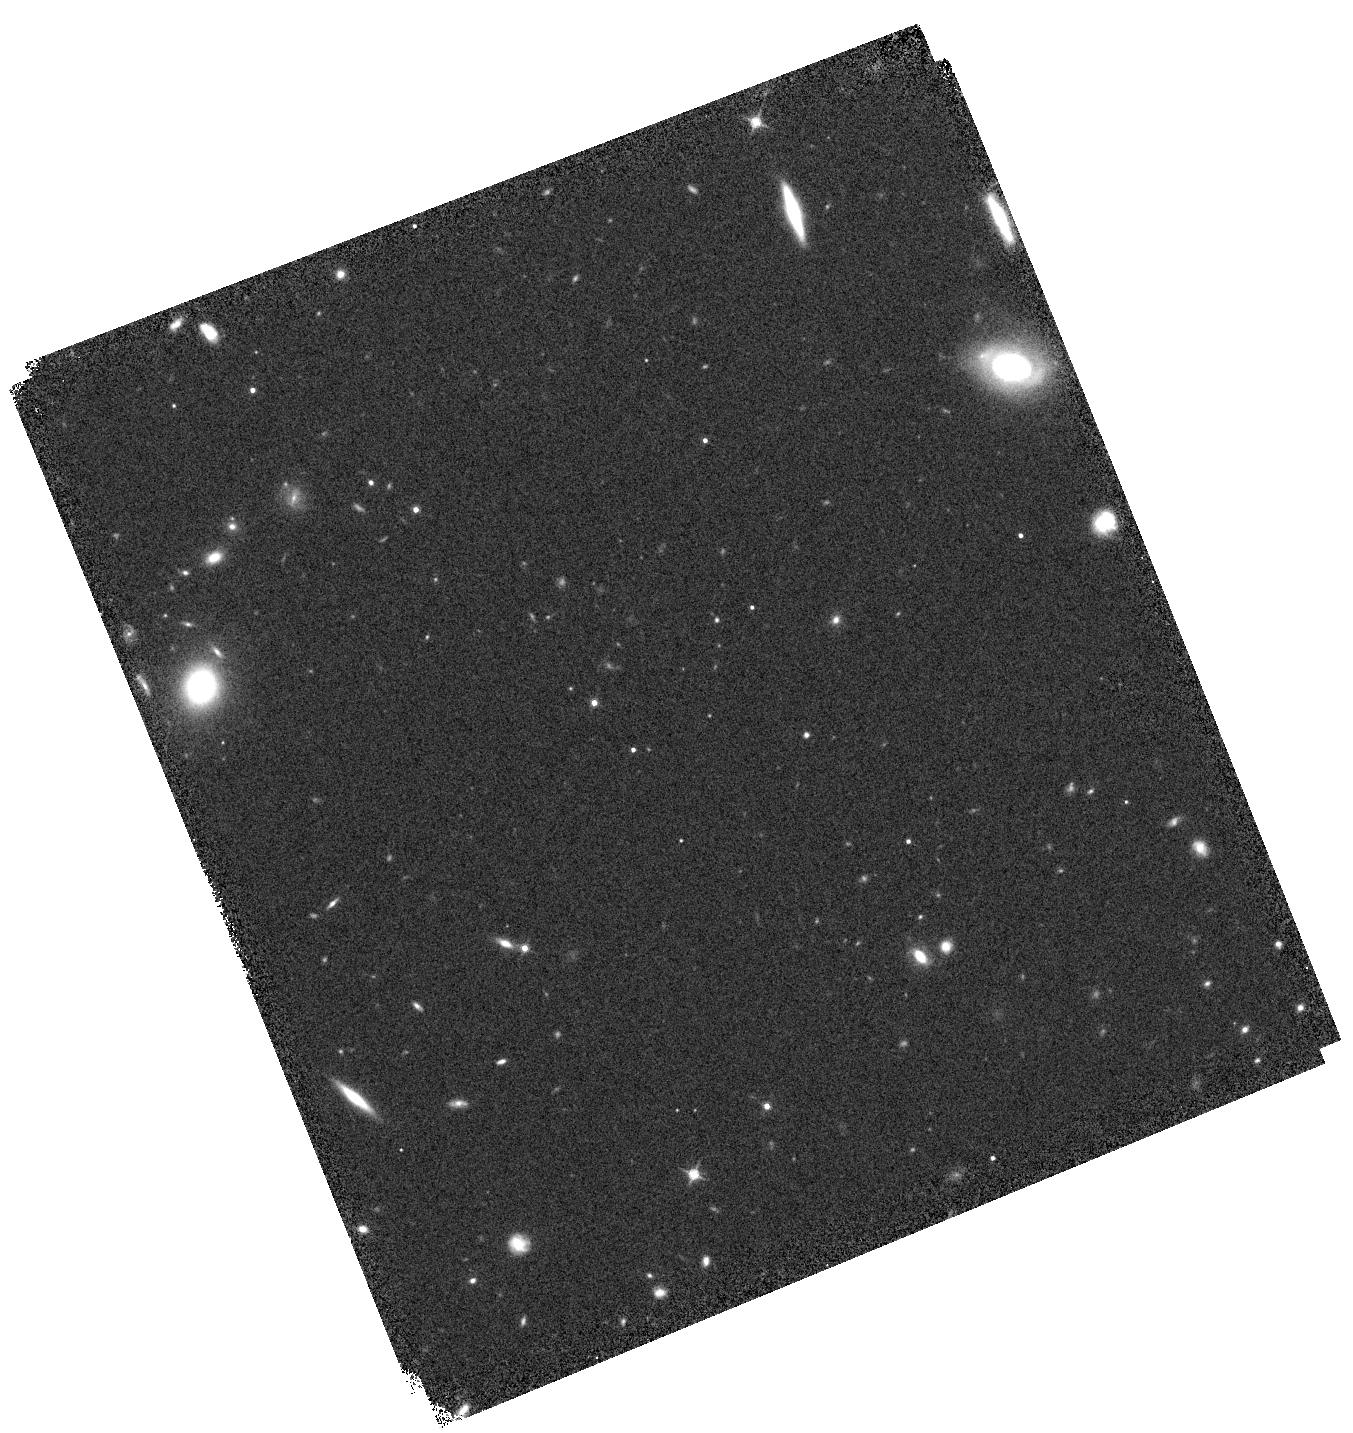
Target: WISE1542+22. Instrument: WFC3/IR. Filter: F140W. Exposure: 5 min. Observation ID: hst_12330_09_wfc3_ir_f140w_ibl409

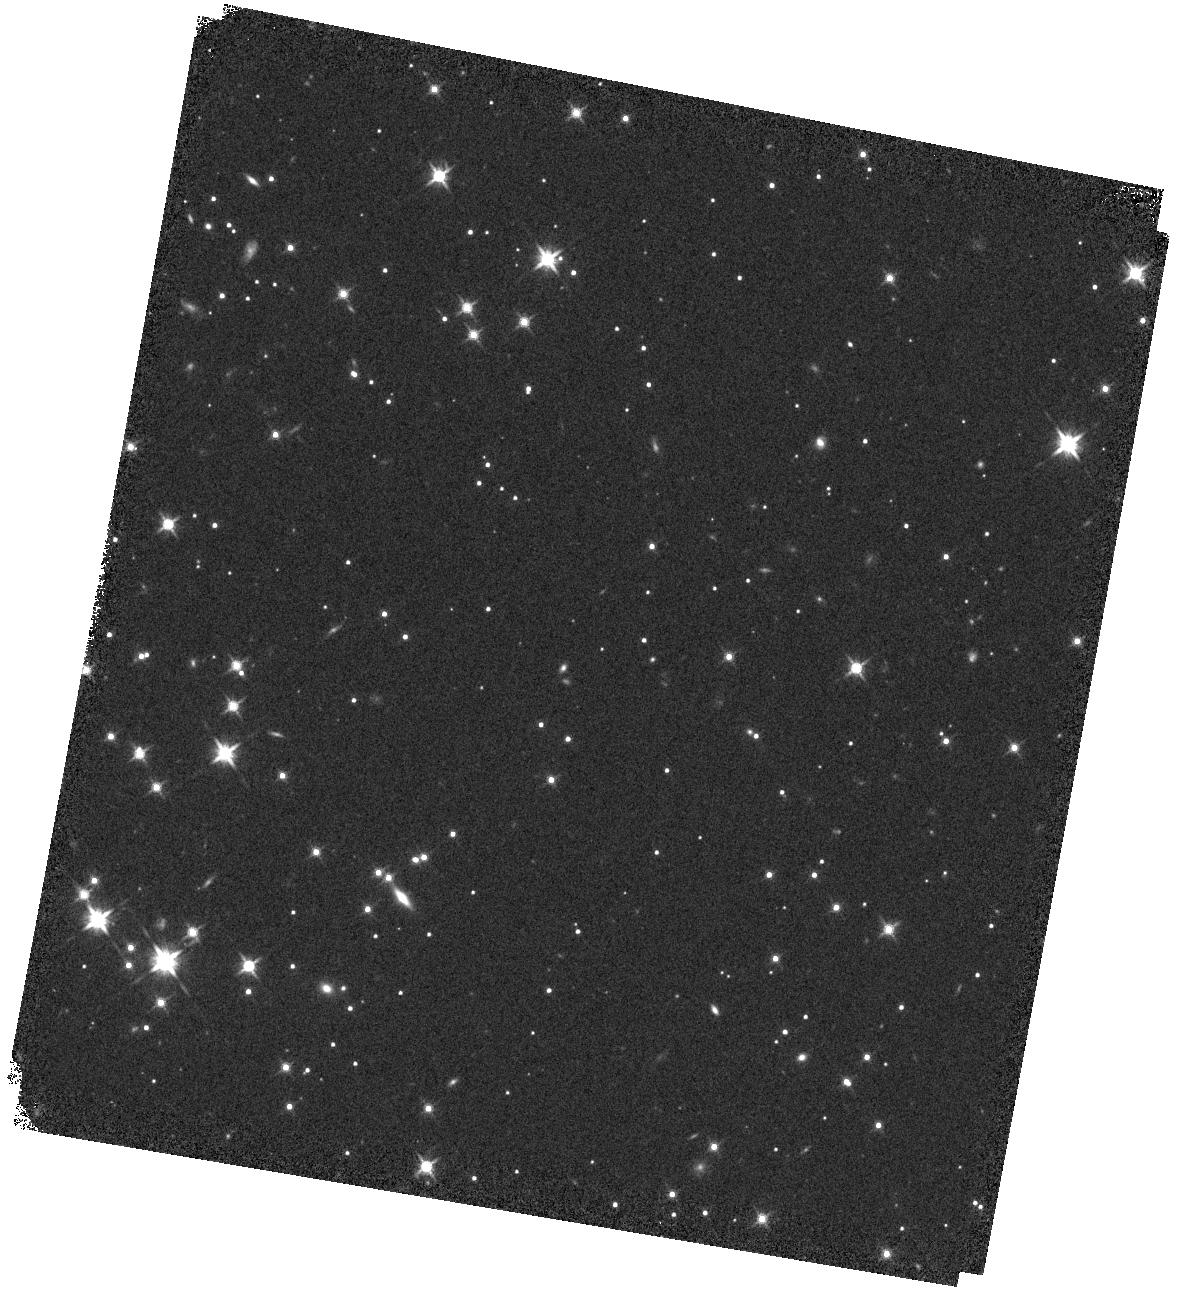
Target: WISE1828+26. Instrument: WFC3/IR. Filter: F140W. Exposure: 5 min. Observation ID: hst_12330_02_wfc3_ir_f140w_ibl402

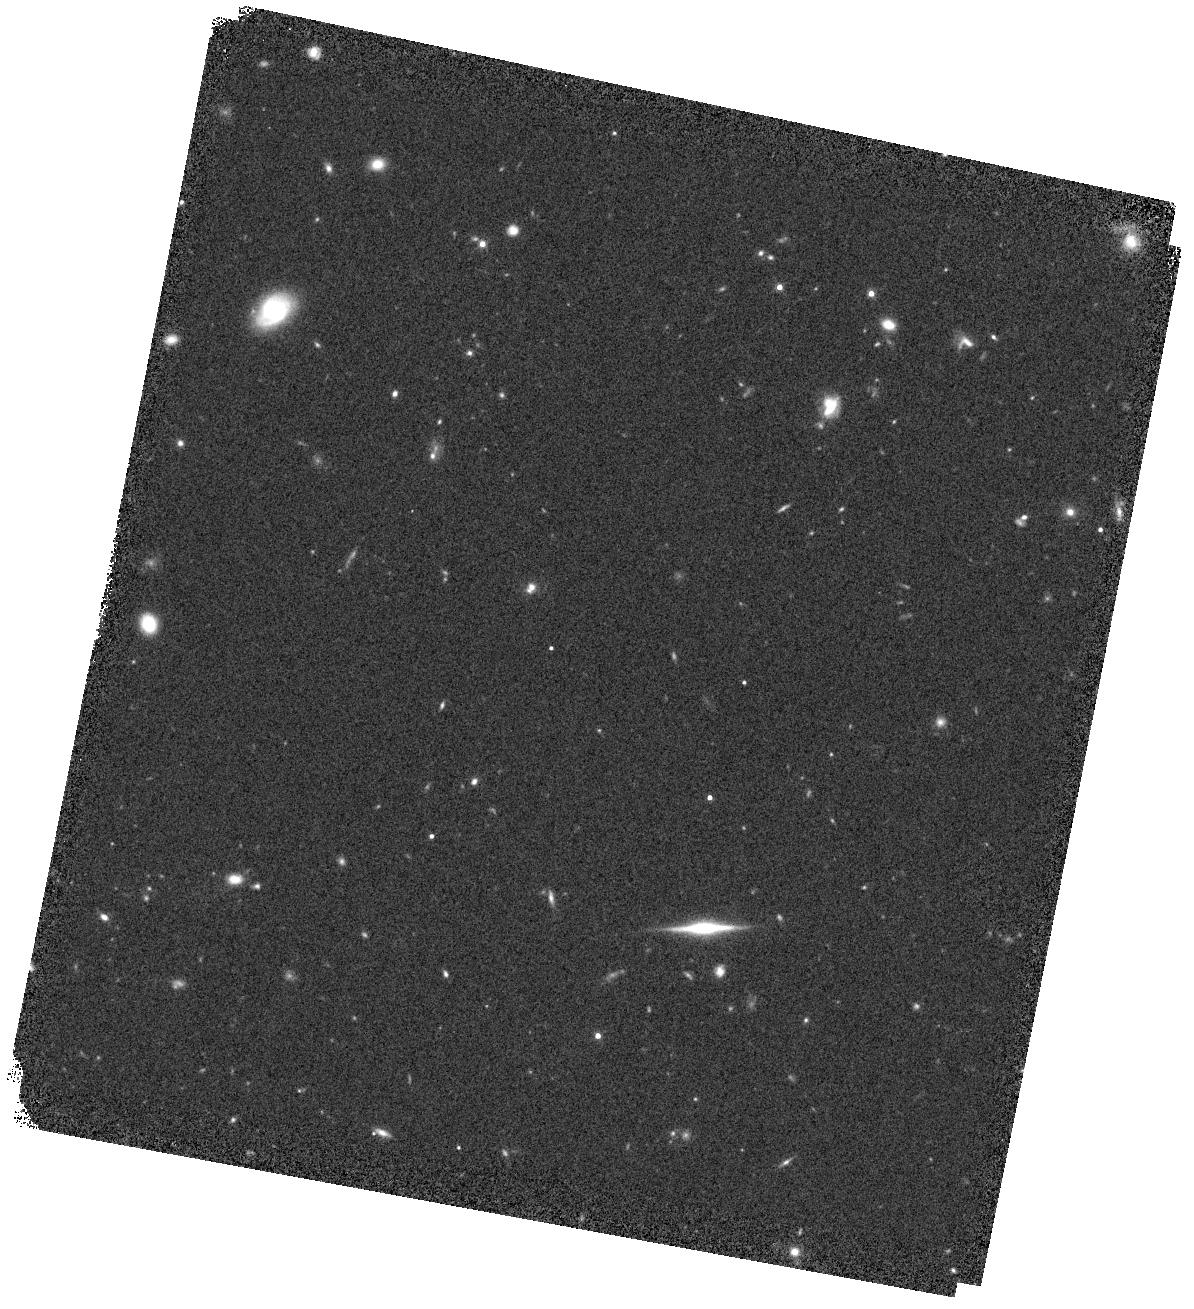
Target: WISE1405+55. Instrument: WFC3/IR. Filter: F140W. Exposure: 7 min. Observation ID: hst_12330_01_wfc3_ir_f140w_ibl401

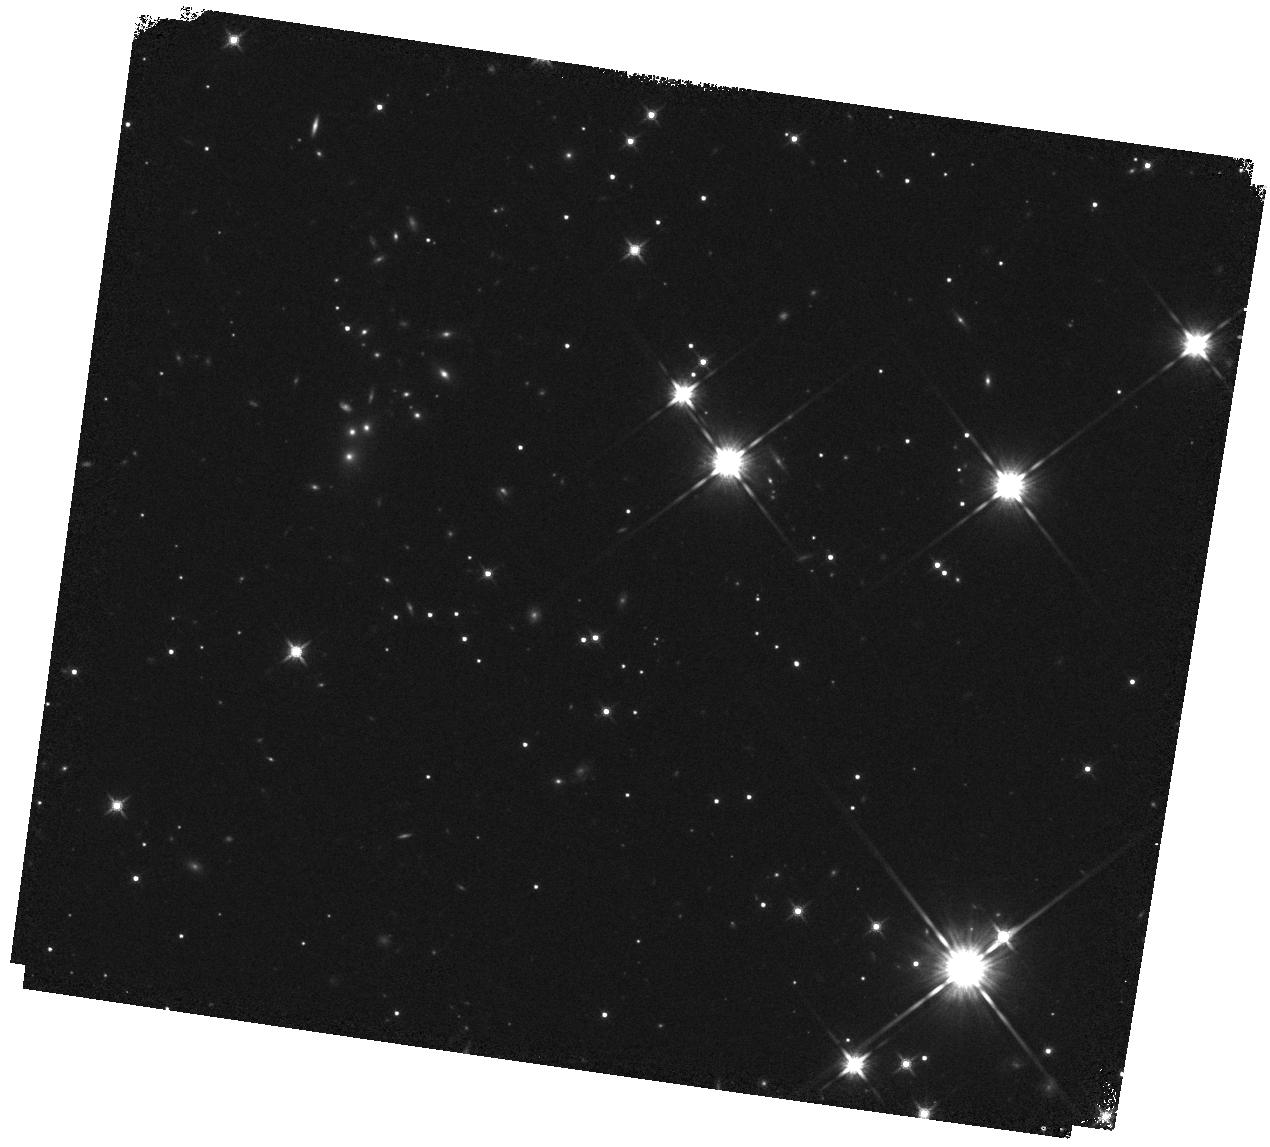
Target: WISE2056+14. Instrument: WFC3/IR. Filter: F140W. Exposure: 5 min. Observation ID: hst_12330_11_wfc3_ir_f140w_ibl411

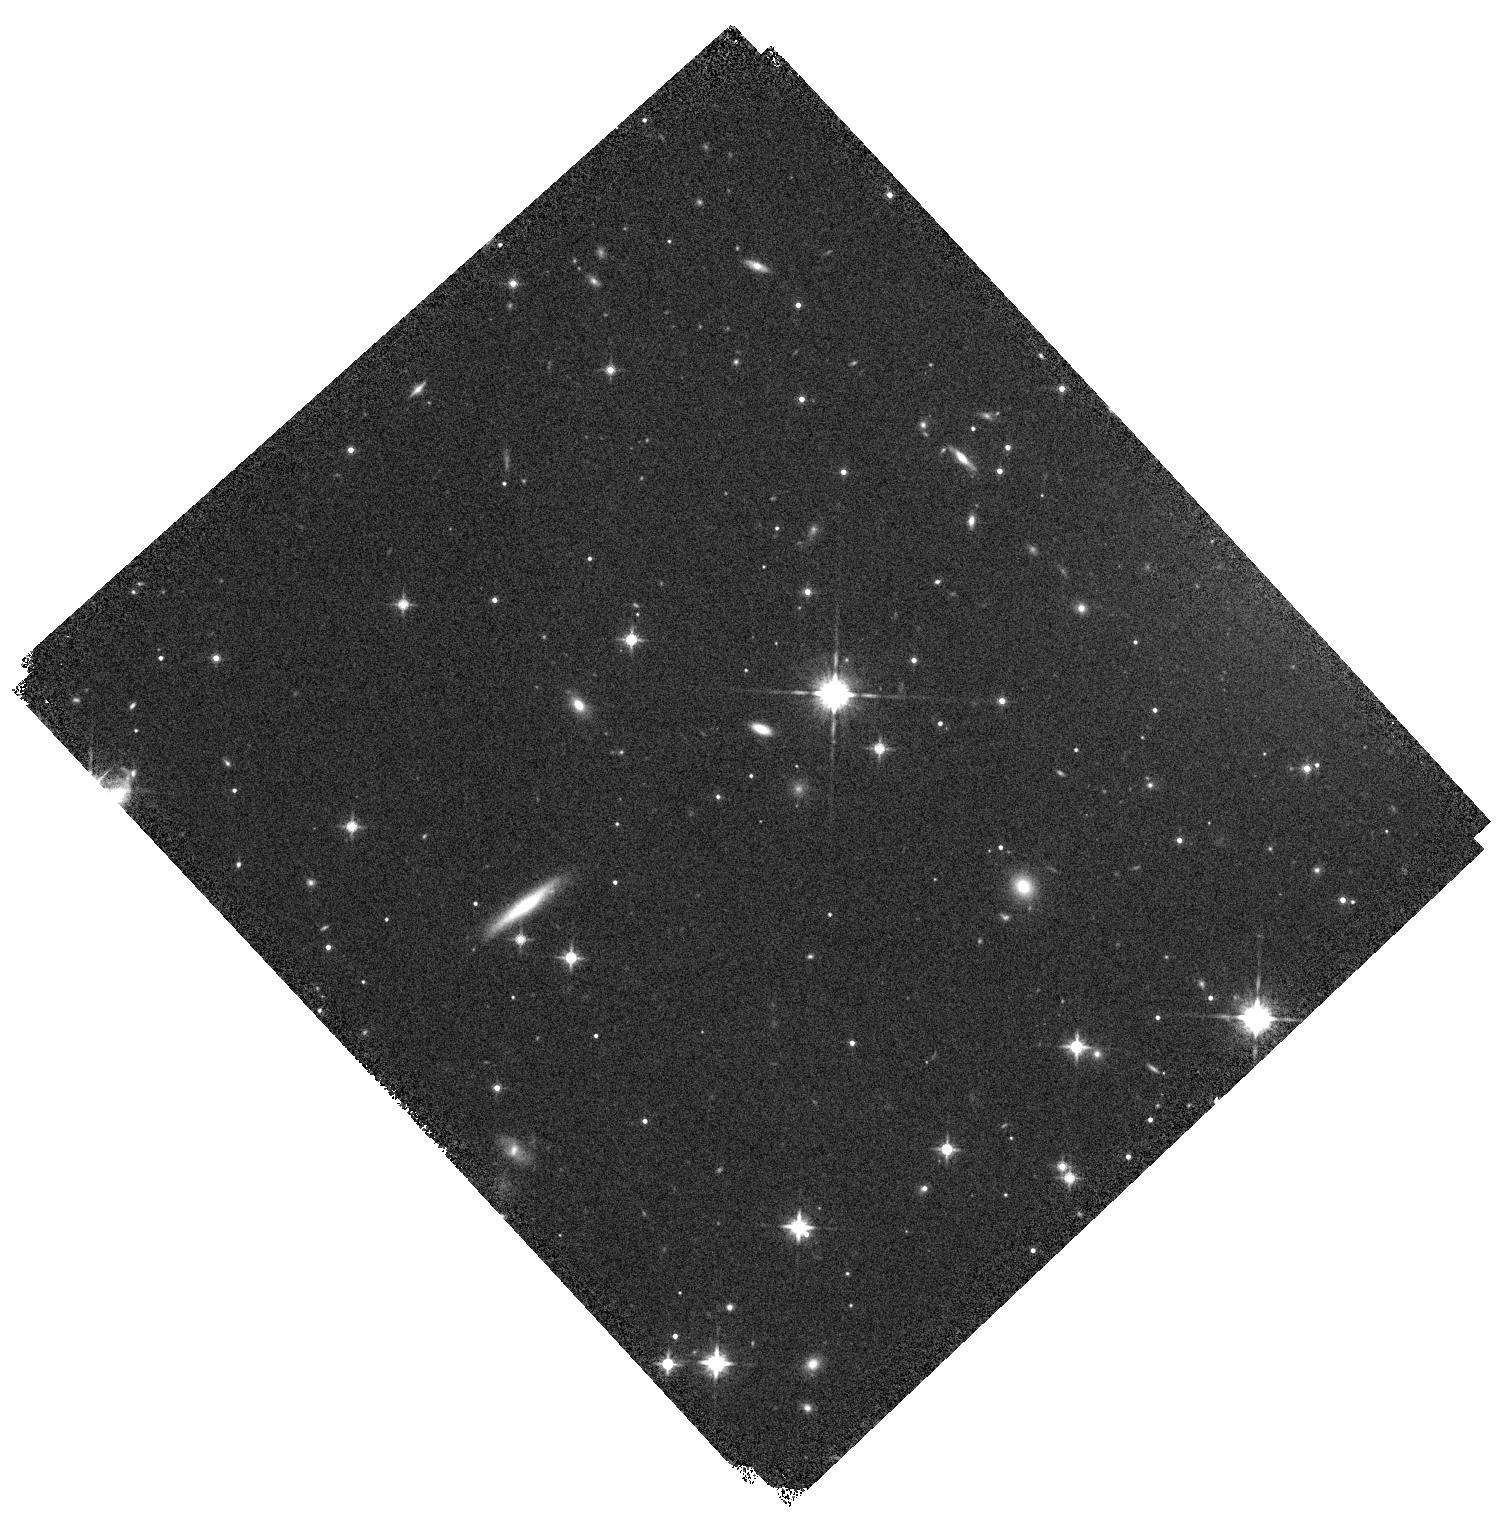
Target: WISE1754+32. Instrument: WFC3/IR. Filter: F140W. Exposure: 5 min. Observation ID: hst_12330_07_wfc3_ir_f140w_ibl407

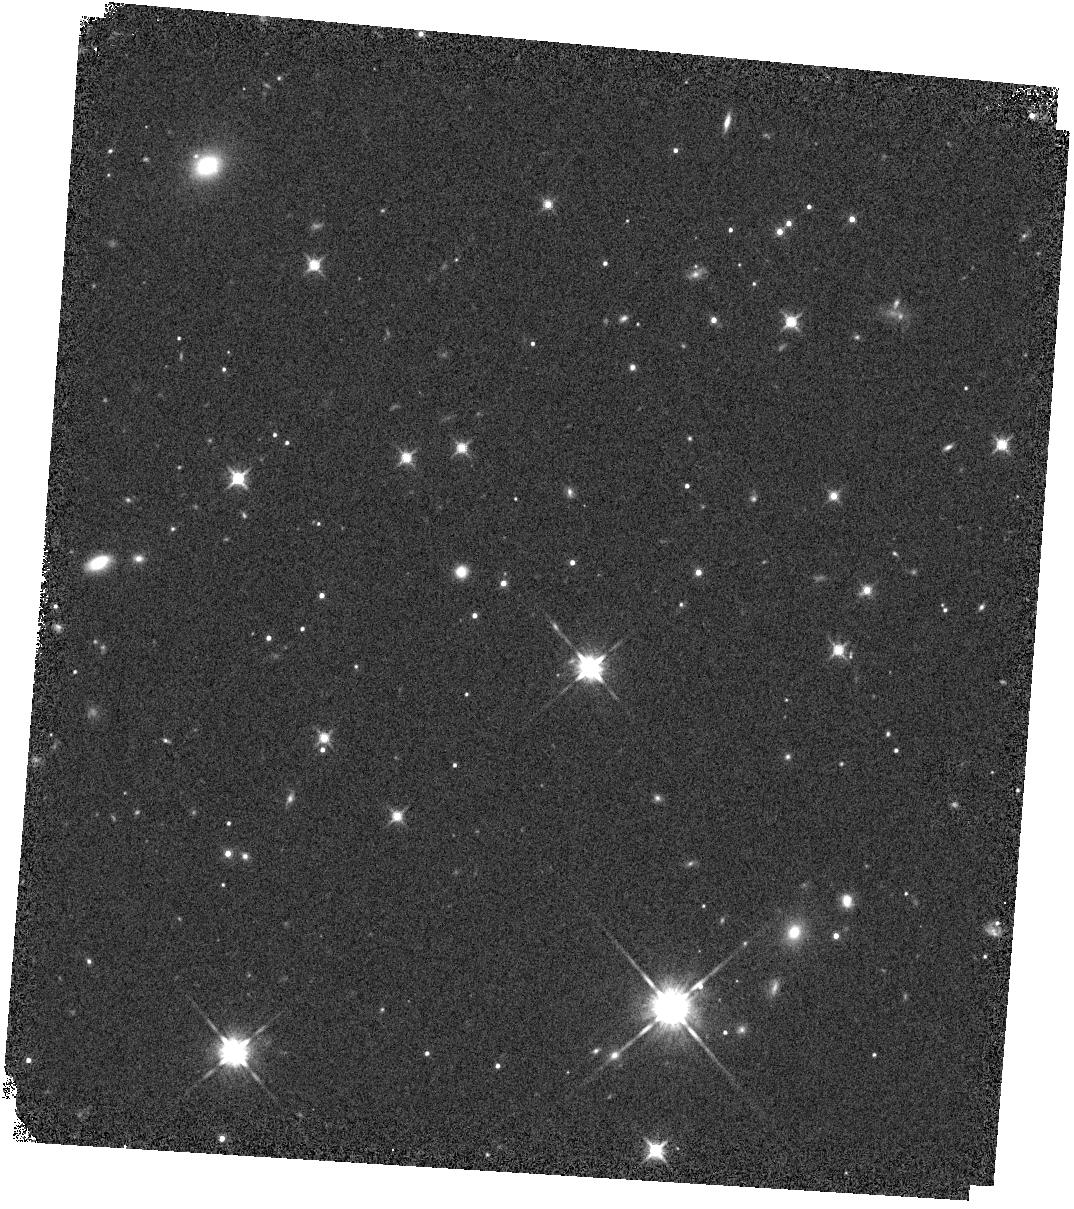
Target: WISE1738+27. Instrument: WFC3/IR. Filter: F140W. Exposure: 5 min. Observation ID: hst_12330_10_wfc3_ir_f140w_ibl410

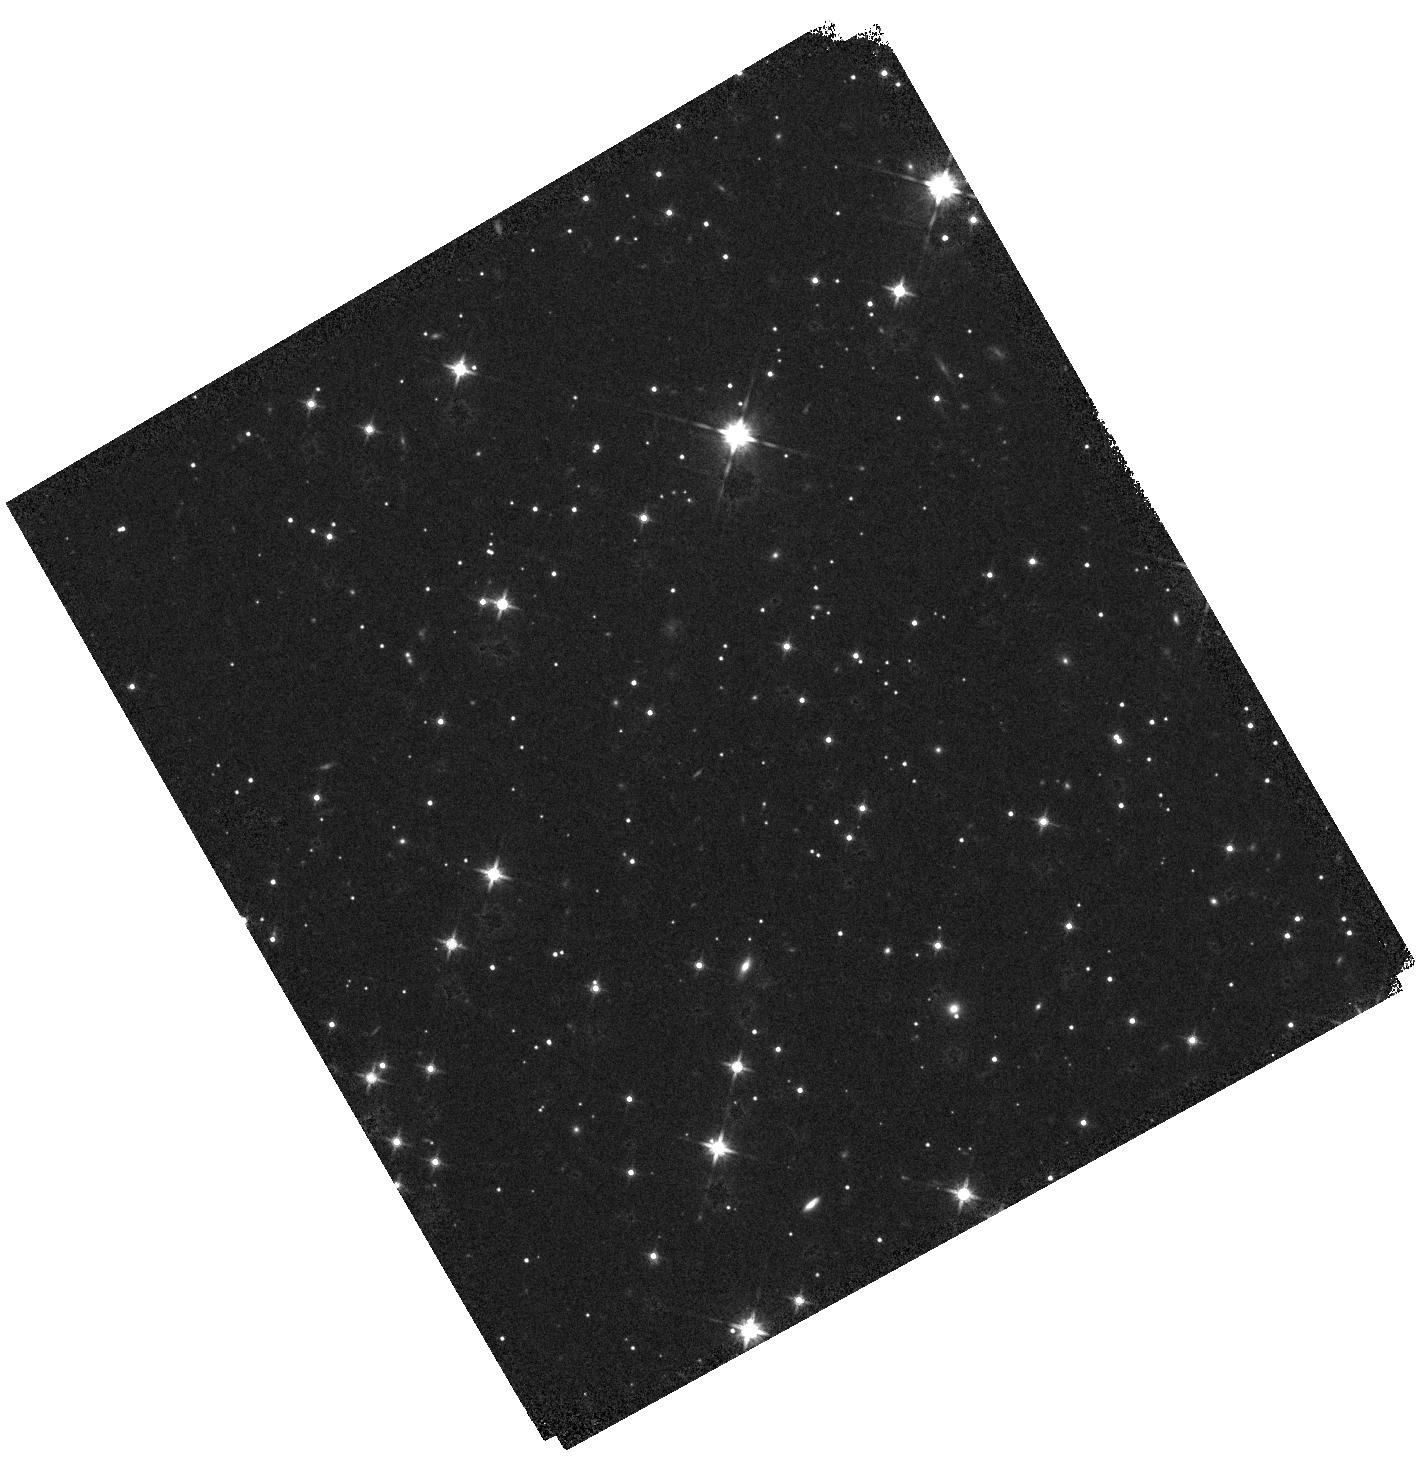
Target: WISE1208-48. Instrument: WFC3/IR. Filter: F140W. Exposure: 5 min. Observation ID: hst_12330_05_wfc3_ir_f140w_ibl405

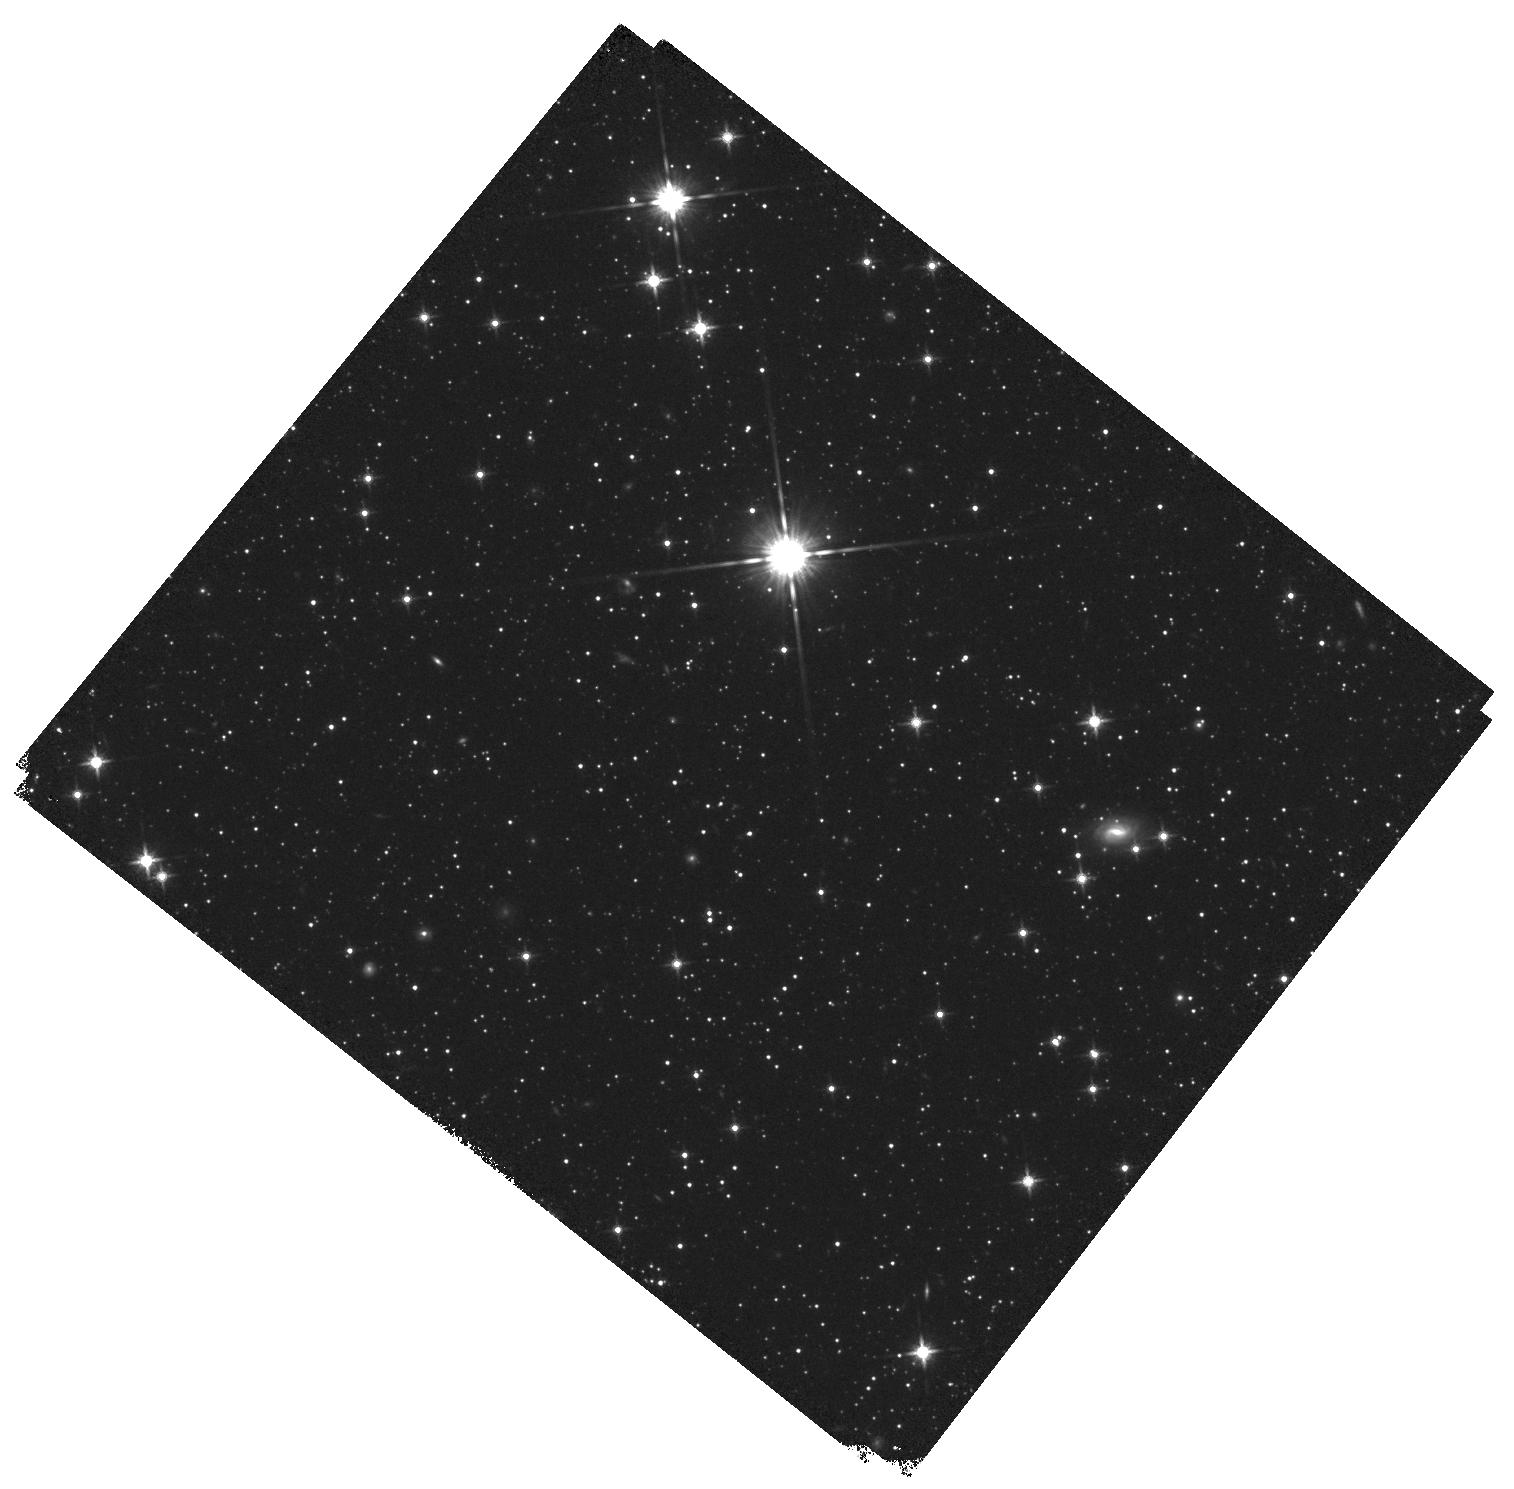
Target: WISE0535-75. Instrument: WFC3/IR. Filter: F140W. Exposure: 9 min. Observation ID: hst_12330_08_wfc3_ir_f140w_ibl408

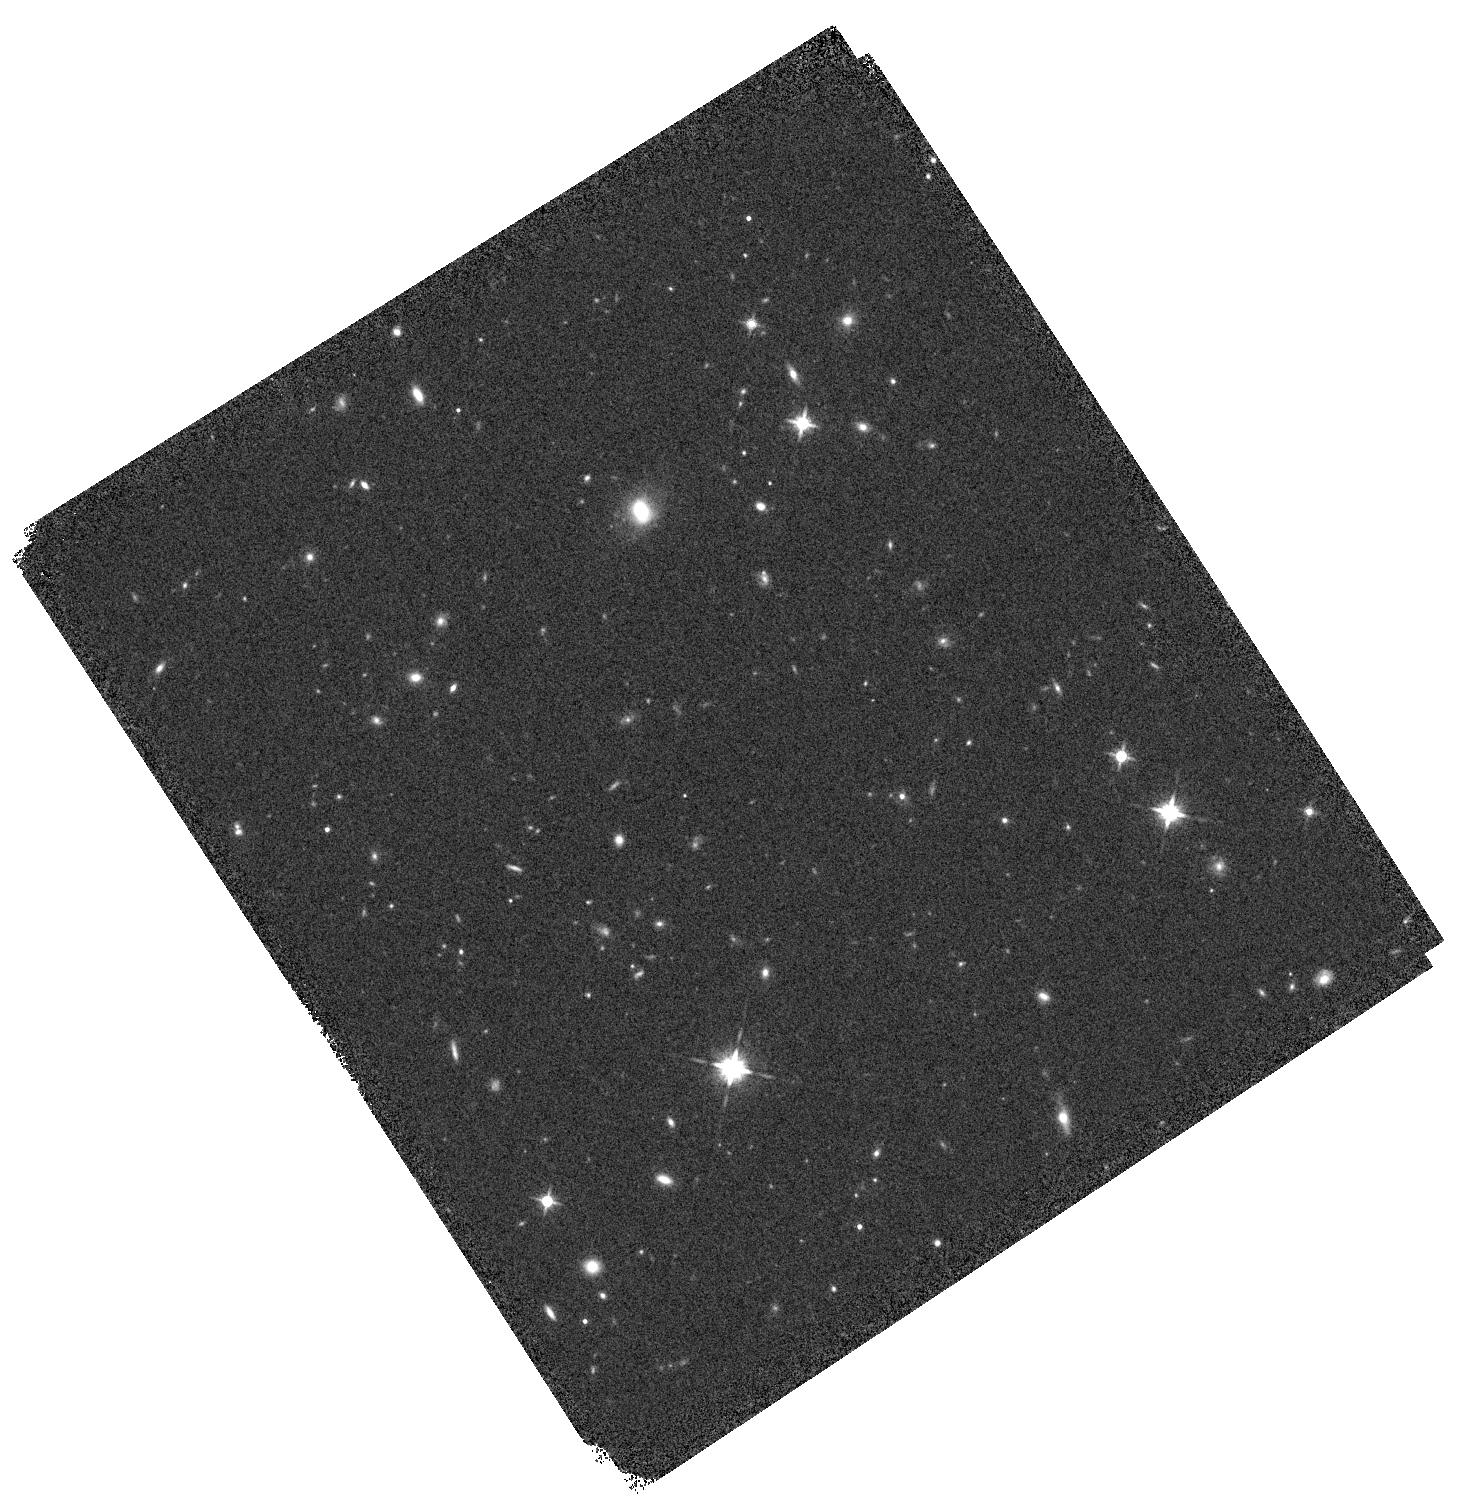
Target: WISE0350-56. Instrument: WFC3/IR. Filter: F140W. Exposure: 7 min. Observation ID: hst_12330_03_wfc3_ir_f140w_ibl403

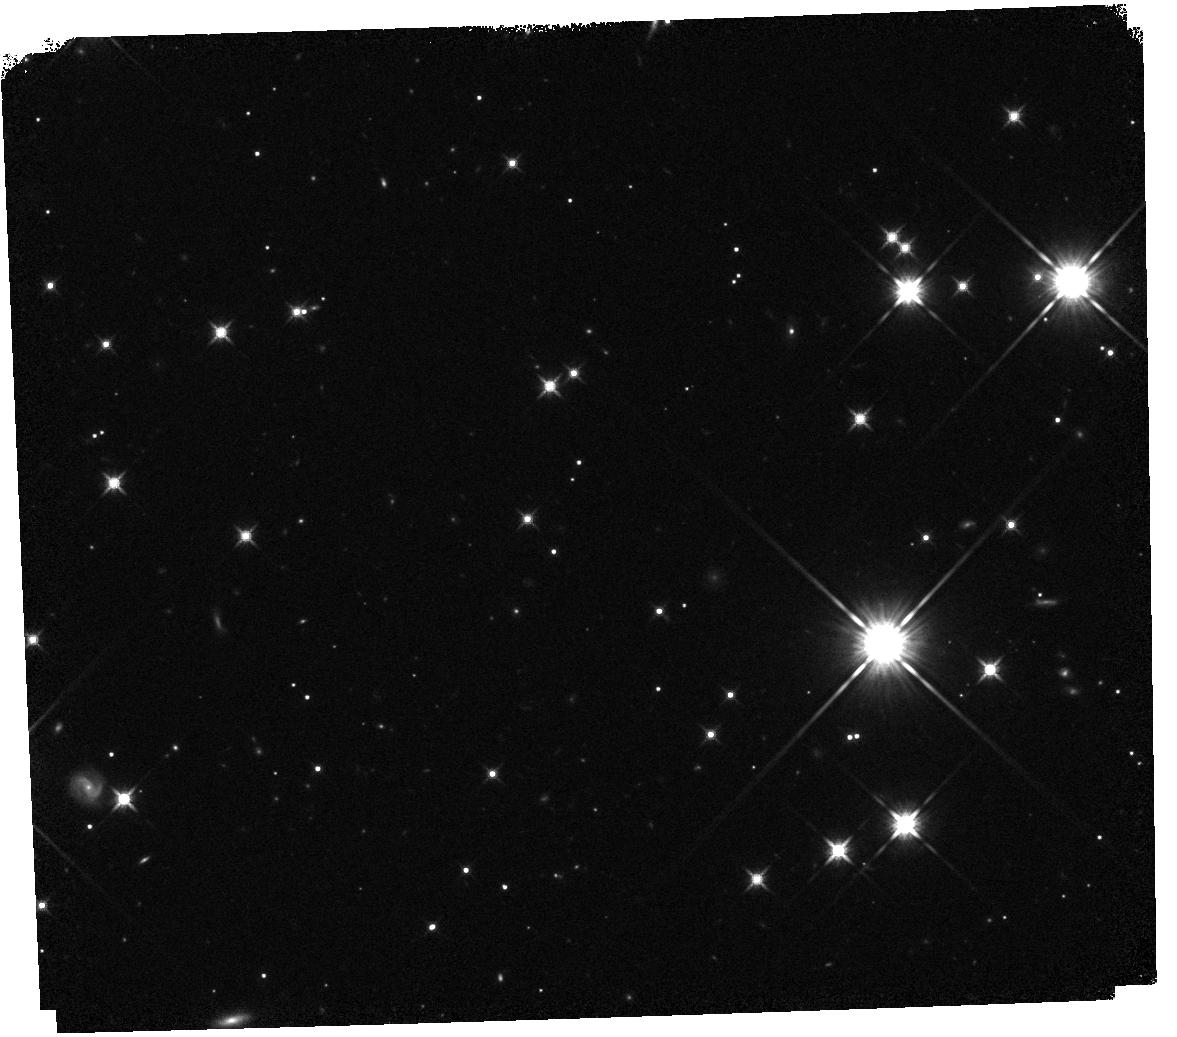
Target: WISE2232+38. Instrument: WFC3/IR. Filter: F140W. Exposure: 7 min. Observation ID: hst_12330_12_wfc3_ir_f140w_ibl412

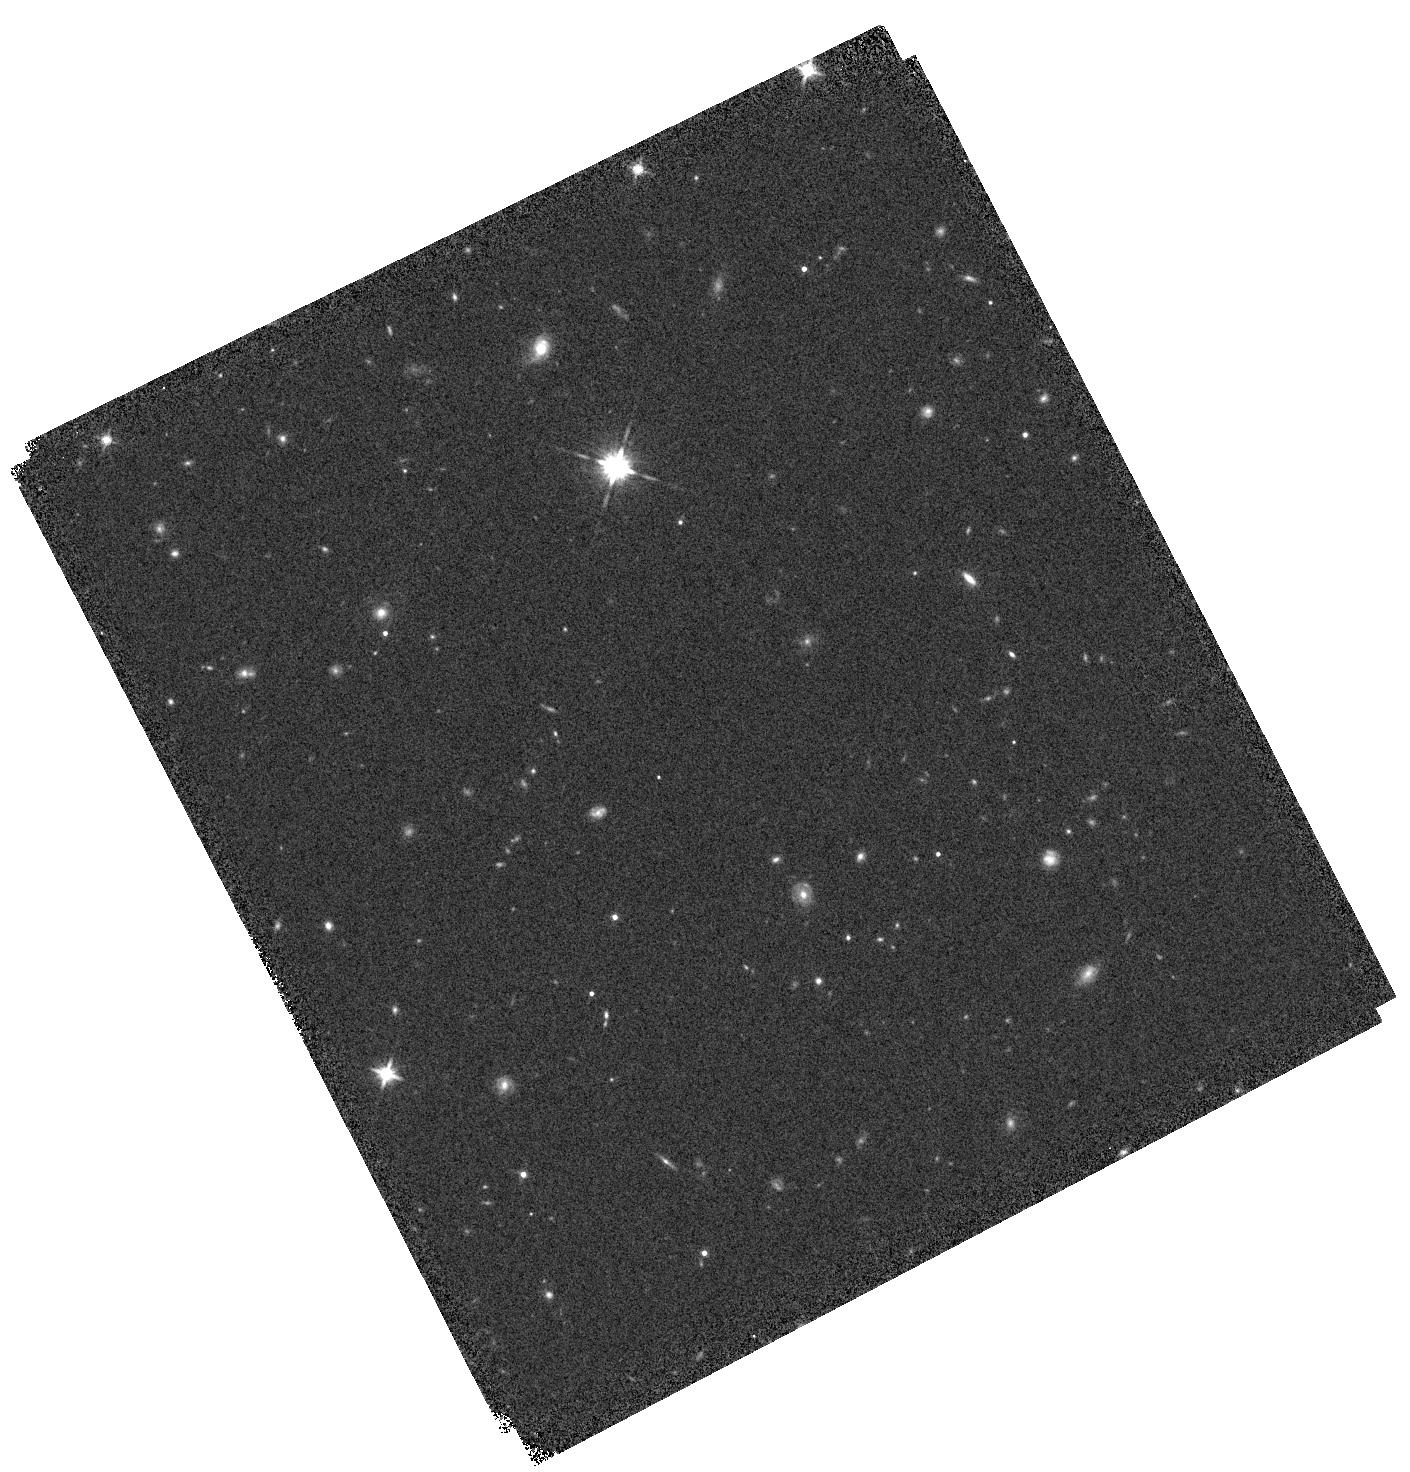
Target: WISE0359-54. Instrument: WFC3/IR. Filter: F140W. Exposure: 5 min. Observation ID: hst_12330_04_wfc3_ir_f140w_ibl404

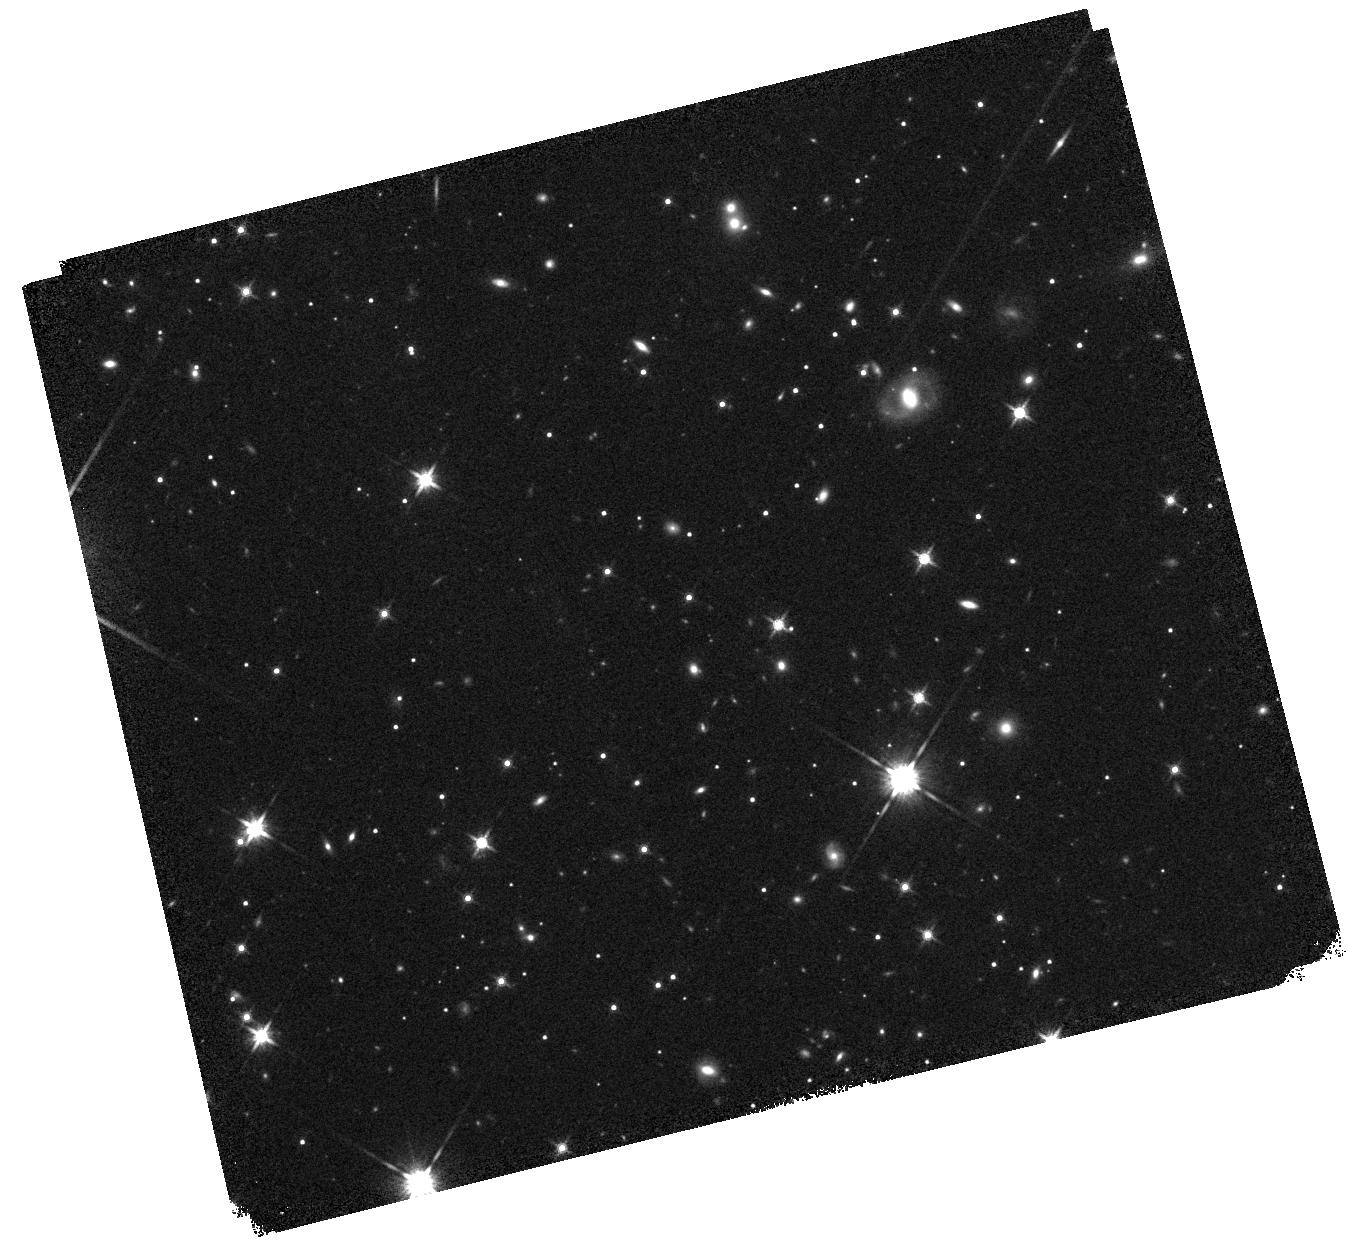
Target: WISE1545-84. Instrument: WFC3/IR. Filter: F140W. Exposure: 9 min. Observation ID: hst_12330_06_wfc3_ir_f140w_ibl406

Spitzer Verification of the Coldest WISE?selected Brown Dwarfs (PI: Kirkpatrick, J. Davy)

We will use data from WISE to search for brown dwarfs colder than those currently known. The discovery and subsequent study of low?temperature brown dwarfs will expand our knowledge of the low?mass end of the "stellar" mass function and of the physics of low?Teff, high?pressure atmospheres, the latter of which is important in characterizing exoplanets. Spitzer is an important component in the WISE discovery process because it is the only observatory capable of providing deeper imaging in the same wavelength range used by WISE to select candidates (3?5 um). Our WISE selection process uses the W1 (3.4 um) and W2 (4.6 um) color to identify brown dwarf candidates; the resulting, red W1?W2 colors are indicative of deep methane absorption at 3.3 um. For our coldest sources, which are the most important for deciphering the low?mass cutoff of star formation, these will be color limits because the candidate is undetected in W1. Spitzer can easily provide much deeper imaging and measure robust ch1?ch2 colors, which are complementary to W1?W2. The reddest of these sources will also be the faintest since they are expected to be the coldest ones in the list. For these, near?infrared spectroscopy will be impossible from the ground, so we also ask for HST time with WFC3 to obtain low?resolution grism spectra over the 1.1?1.7 um range to confirm these as brown dwarfs.